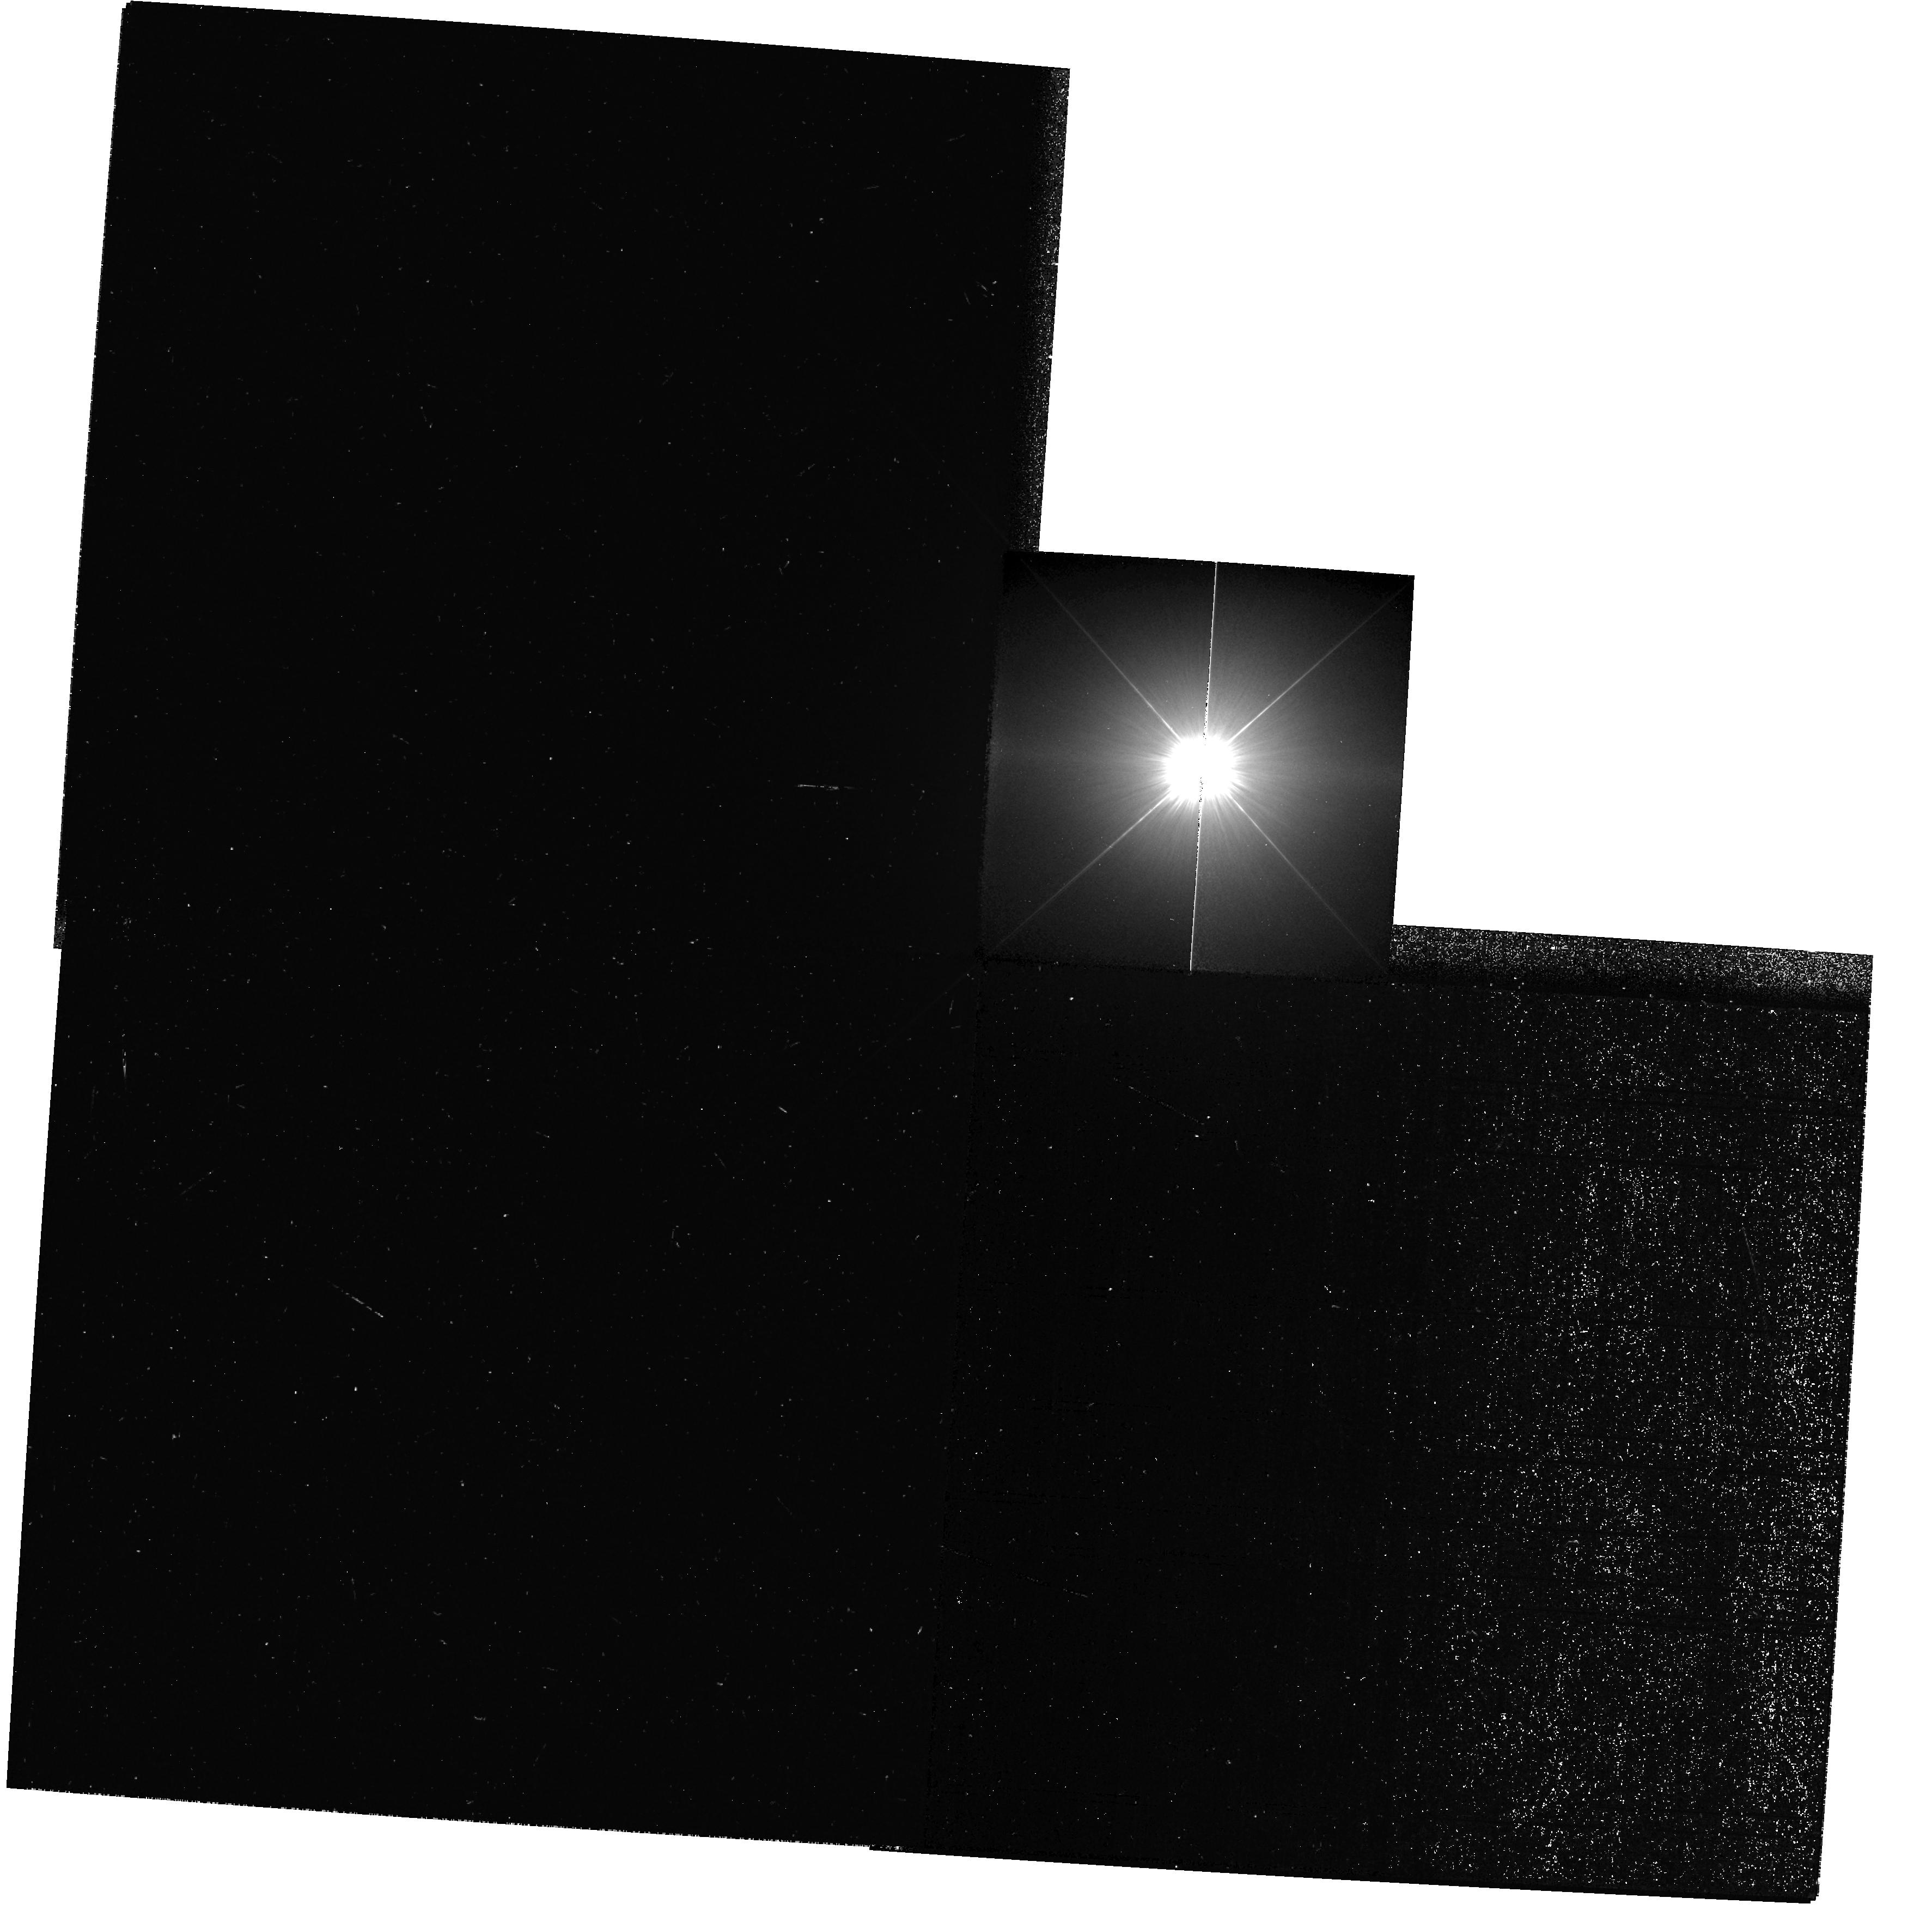
Target: PROCYON
Instrument: WFPC2/PC
Filter: F218W
Exposure: 16 min
Observation ID: hst_10481_01_wfpc2_pc_f218w_u9d301

HST Observations of Astrophysically Important Visual Binaries (PI: Bond, Howard)

This is a continuation of a project begun in Cycle 7 and continued up through Cycle 11. The program consists of annual or biannual WFPC2 or FGS observations of three visual binary stars that will ultimately yield fundamental astrophysical results, once their orbits and masses are determined. Our targets are the following: (1) Procyon (P = 41 yr), for which our first WFPC2 images yielded an extremely accurate angular separation of the bright F star and its much fainter white-dwarf companion. Combined with ground-based astrometry of the bright star, our observation significantly revised downward the derived masses, and brought Procyon A into excellent agreement with theoretical evolutionary tracks for the first time. With the continued monitoring proposed here, we will obtain masses to an accuracy of better than 1%, providing a testbed for theories of both Sun-like stars and white dwarfs. (2) G 107-70, a close double white dwarf (P = 19 yr) that promises to add two accurate masses to the tiny handful of white-dwarf masses that are directly known from dynamical measurements. (3) Mu Cas (P = 21 yr), a famous metal-deficient G dwarf for which accurate masses will lead to the stars' helium contents, with cosmological implications.